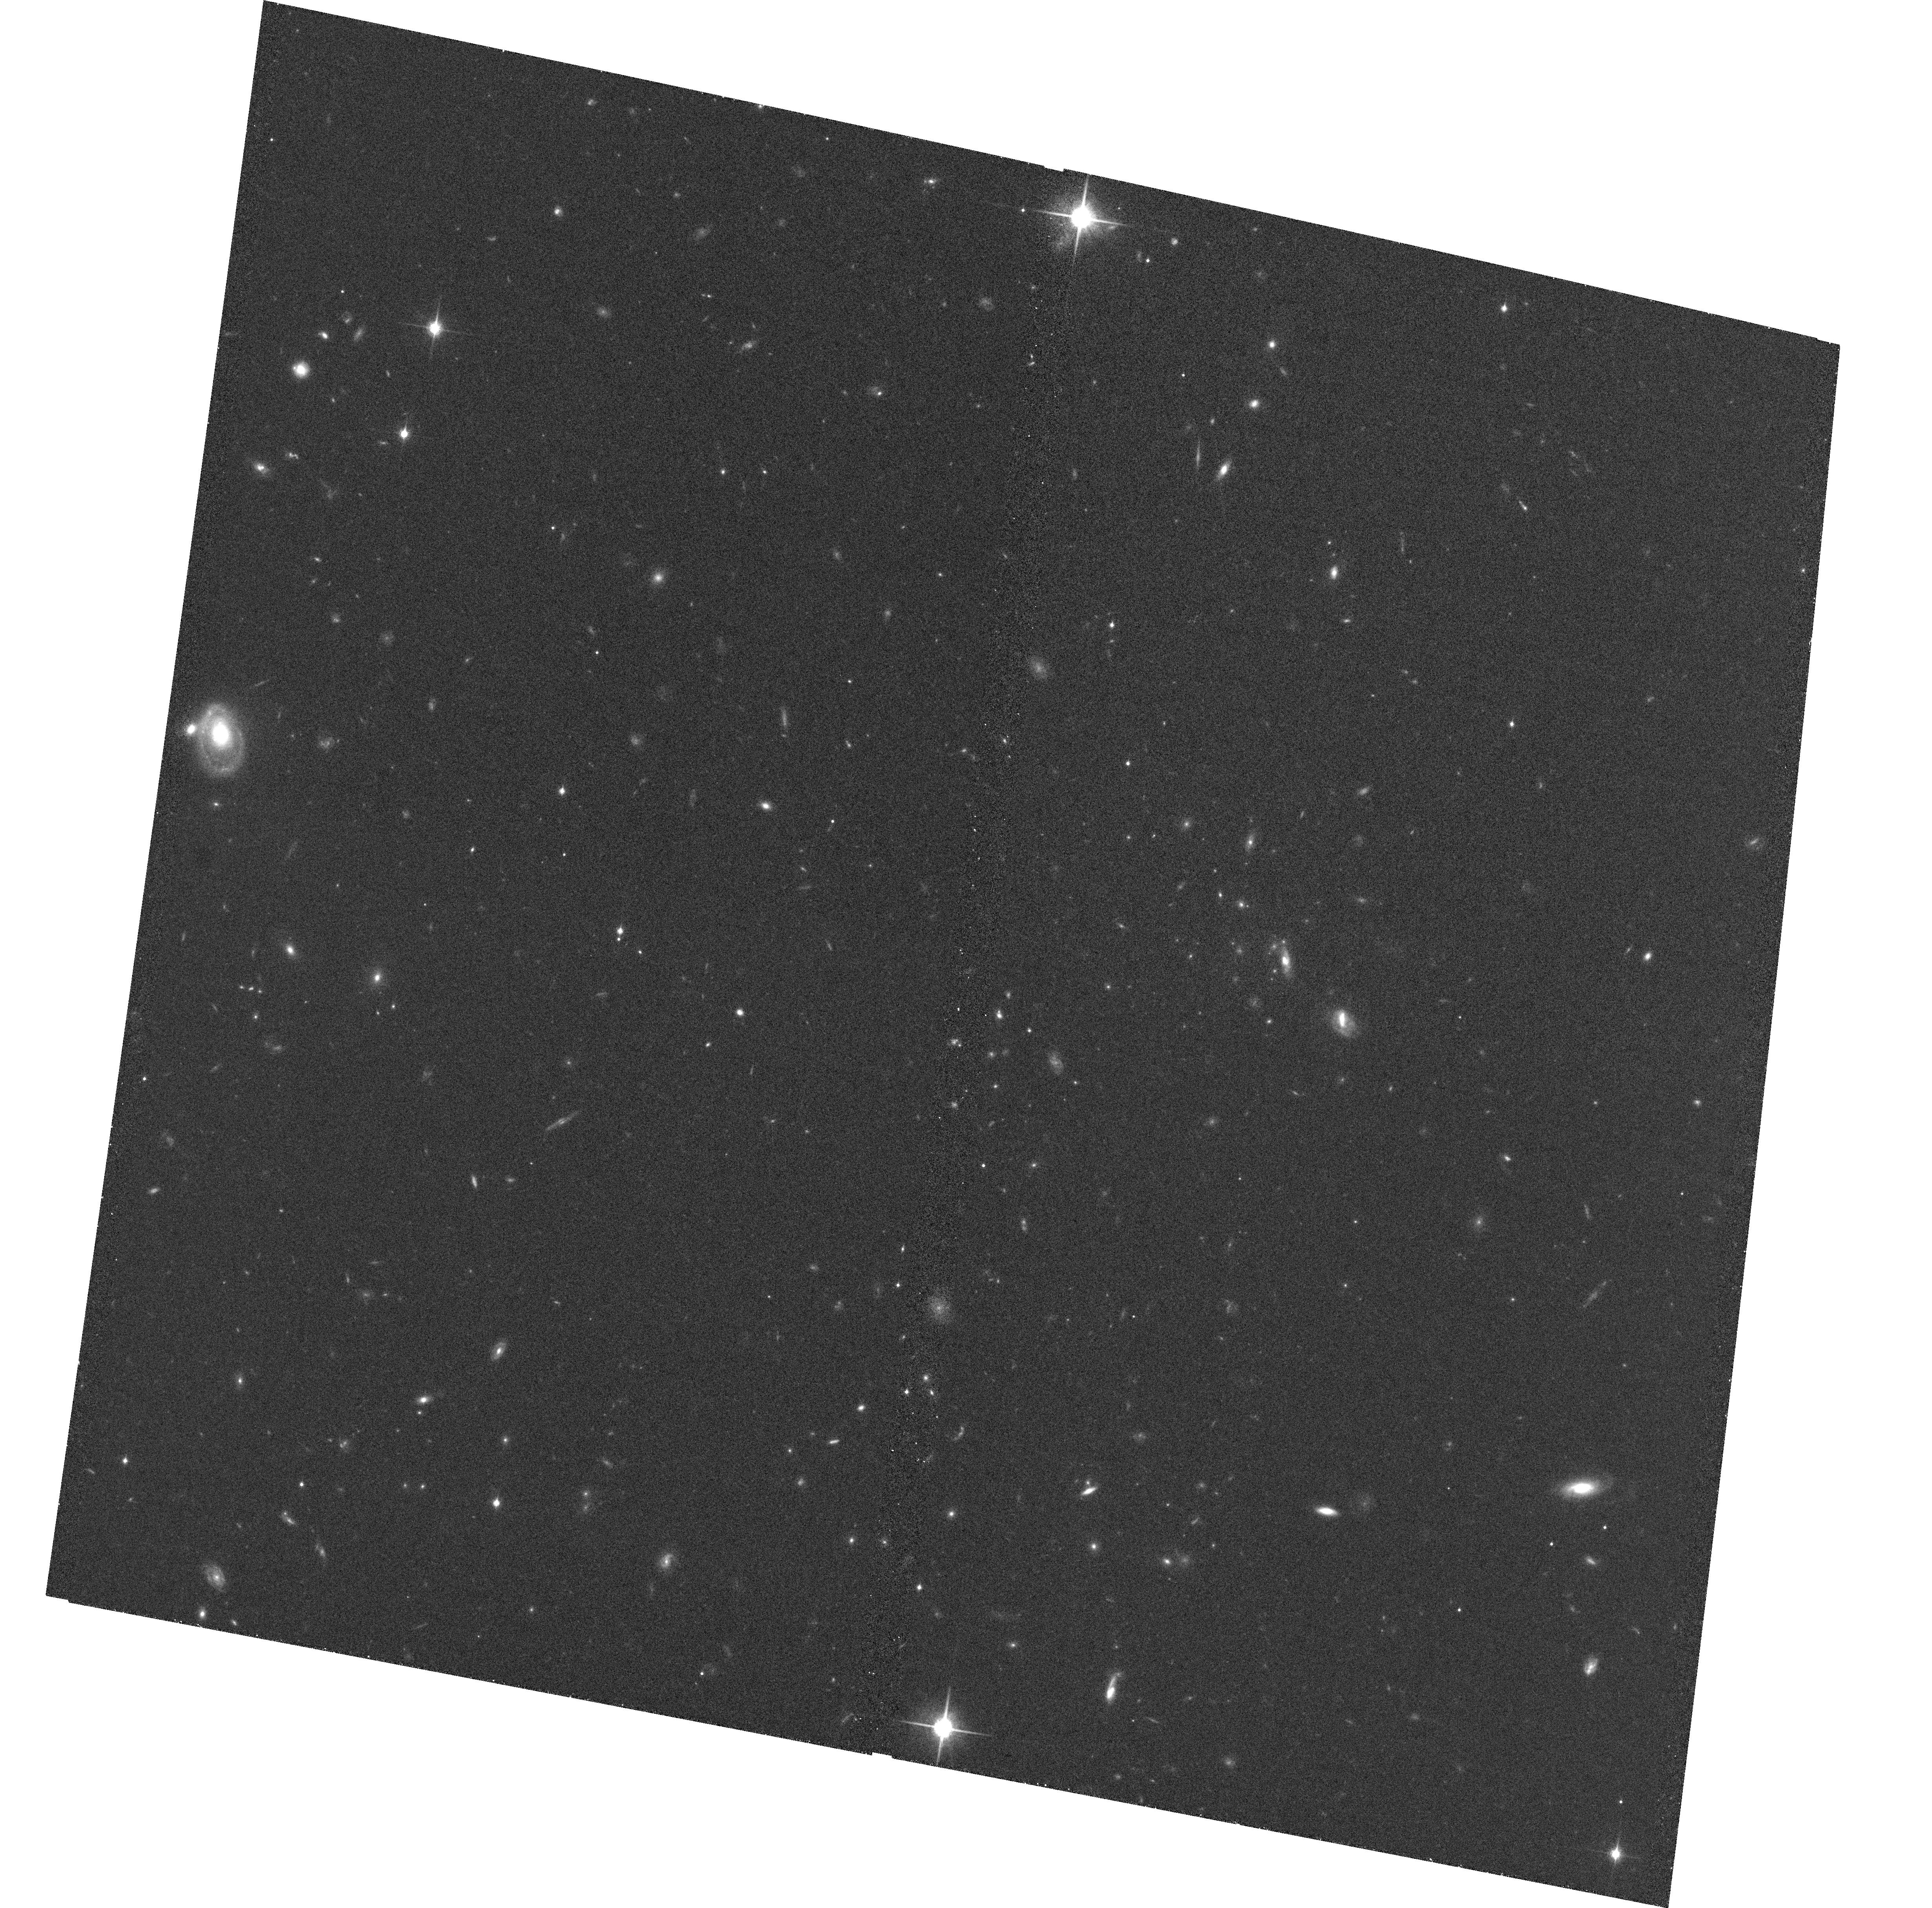
Target: 1012.52
Instrument: ACS/WFC
Filter: F850LP
Exposure: 23 min
Observation ID: hst_10496_f4_acs_wfc_f850lp_j9epf4

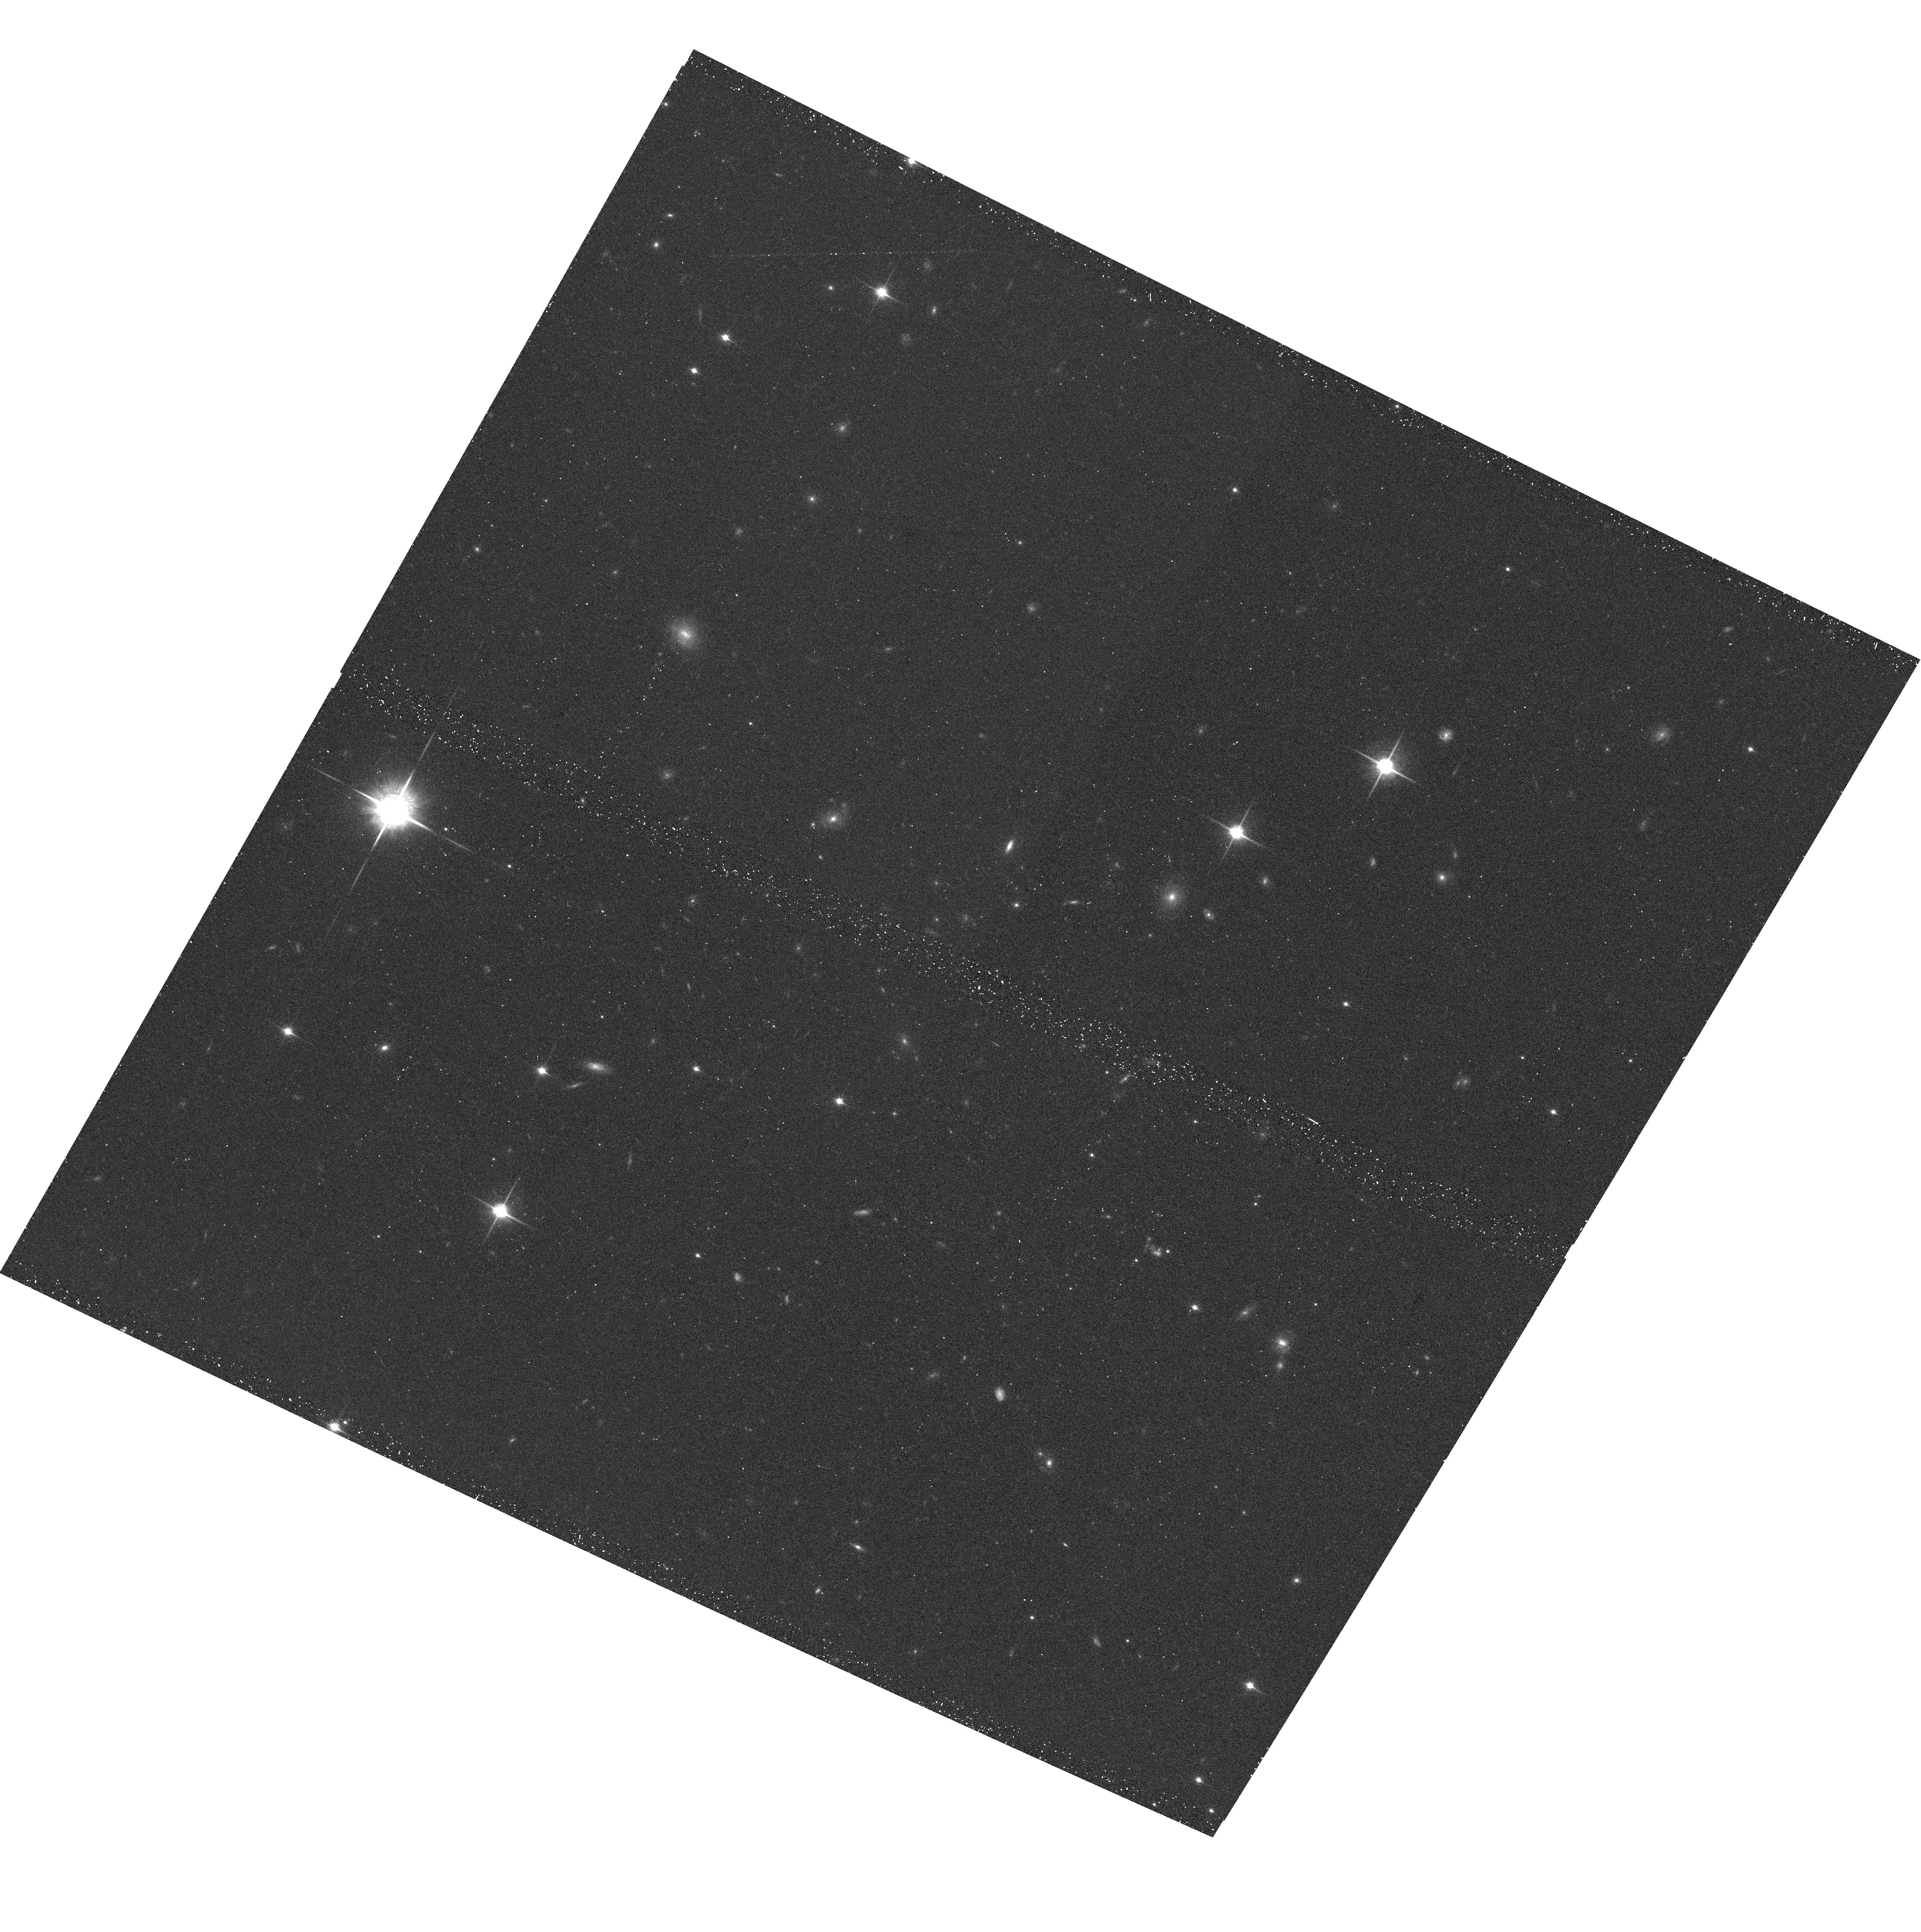
Target: NEWCLUSTER-2
Instrument: ACS/WFC
Filter: F850LP
Exposure: 17 min
Observation ID: hst_10496_b8_acs_wfc_f850lp_j9epb8

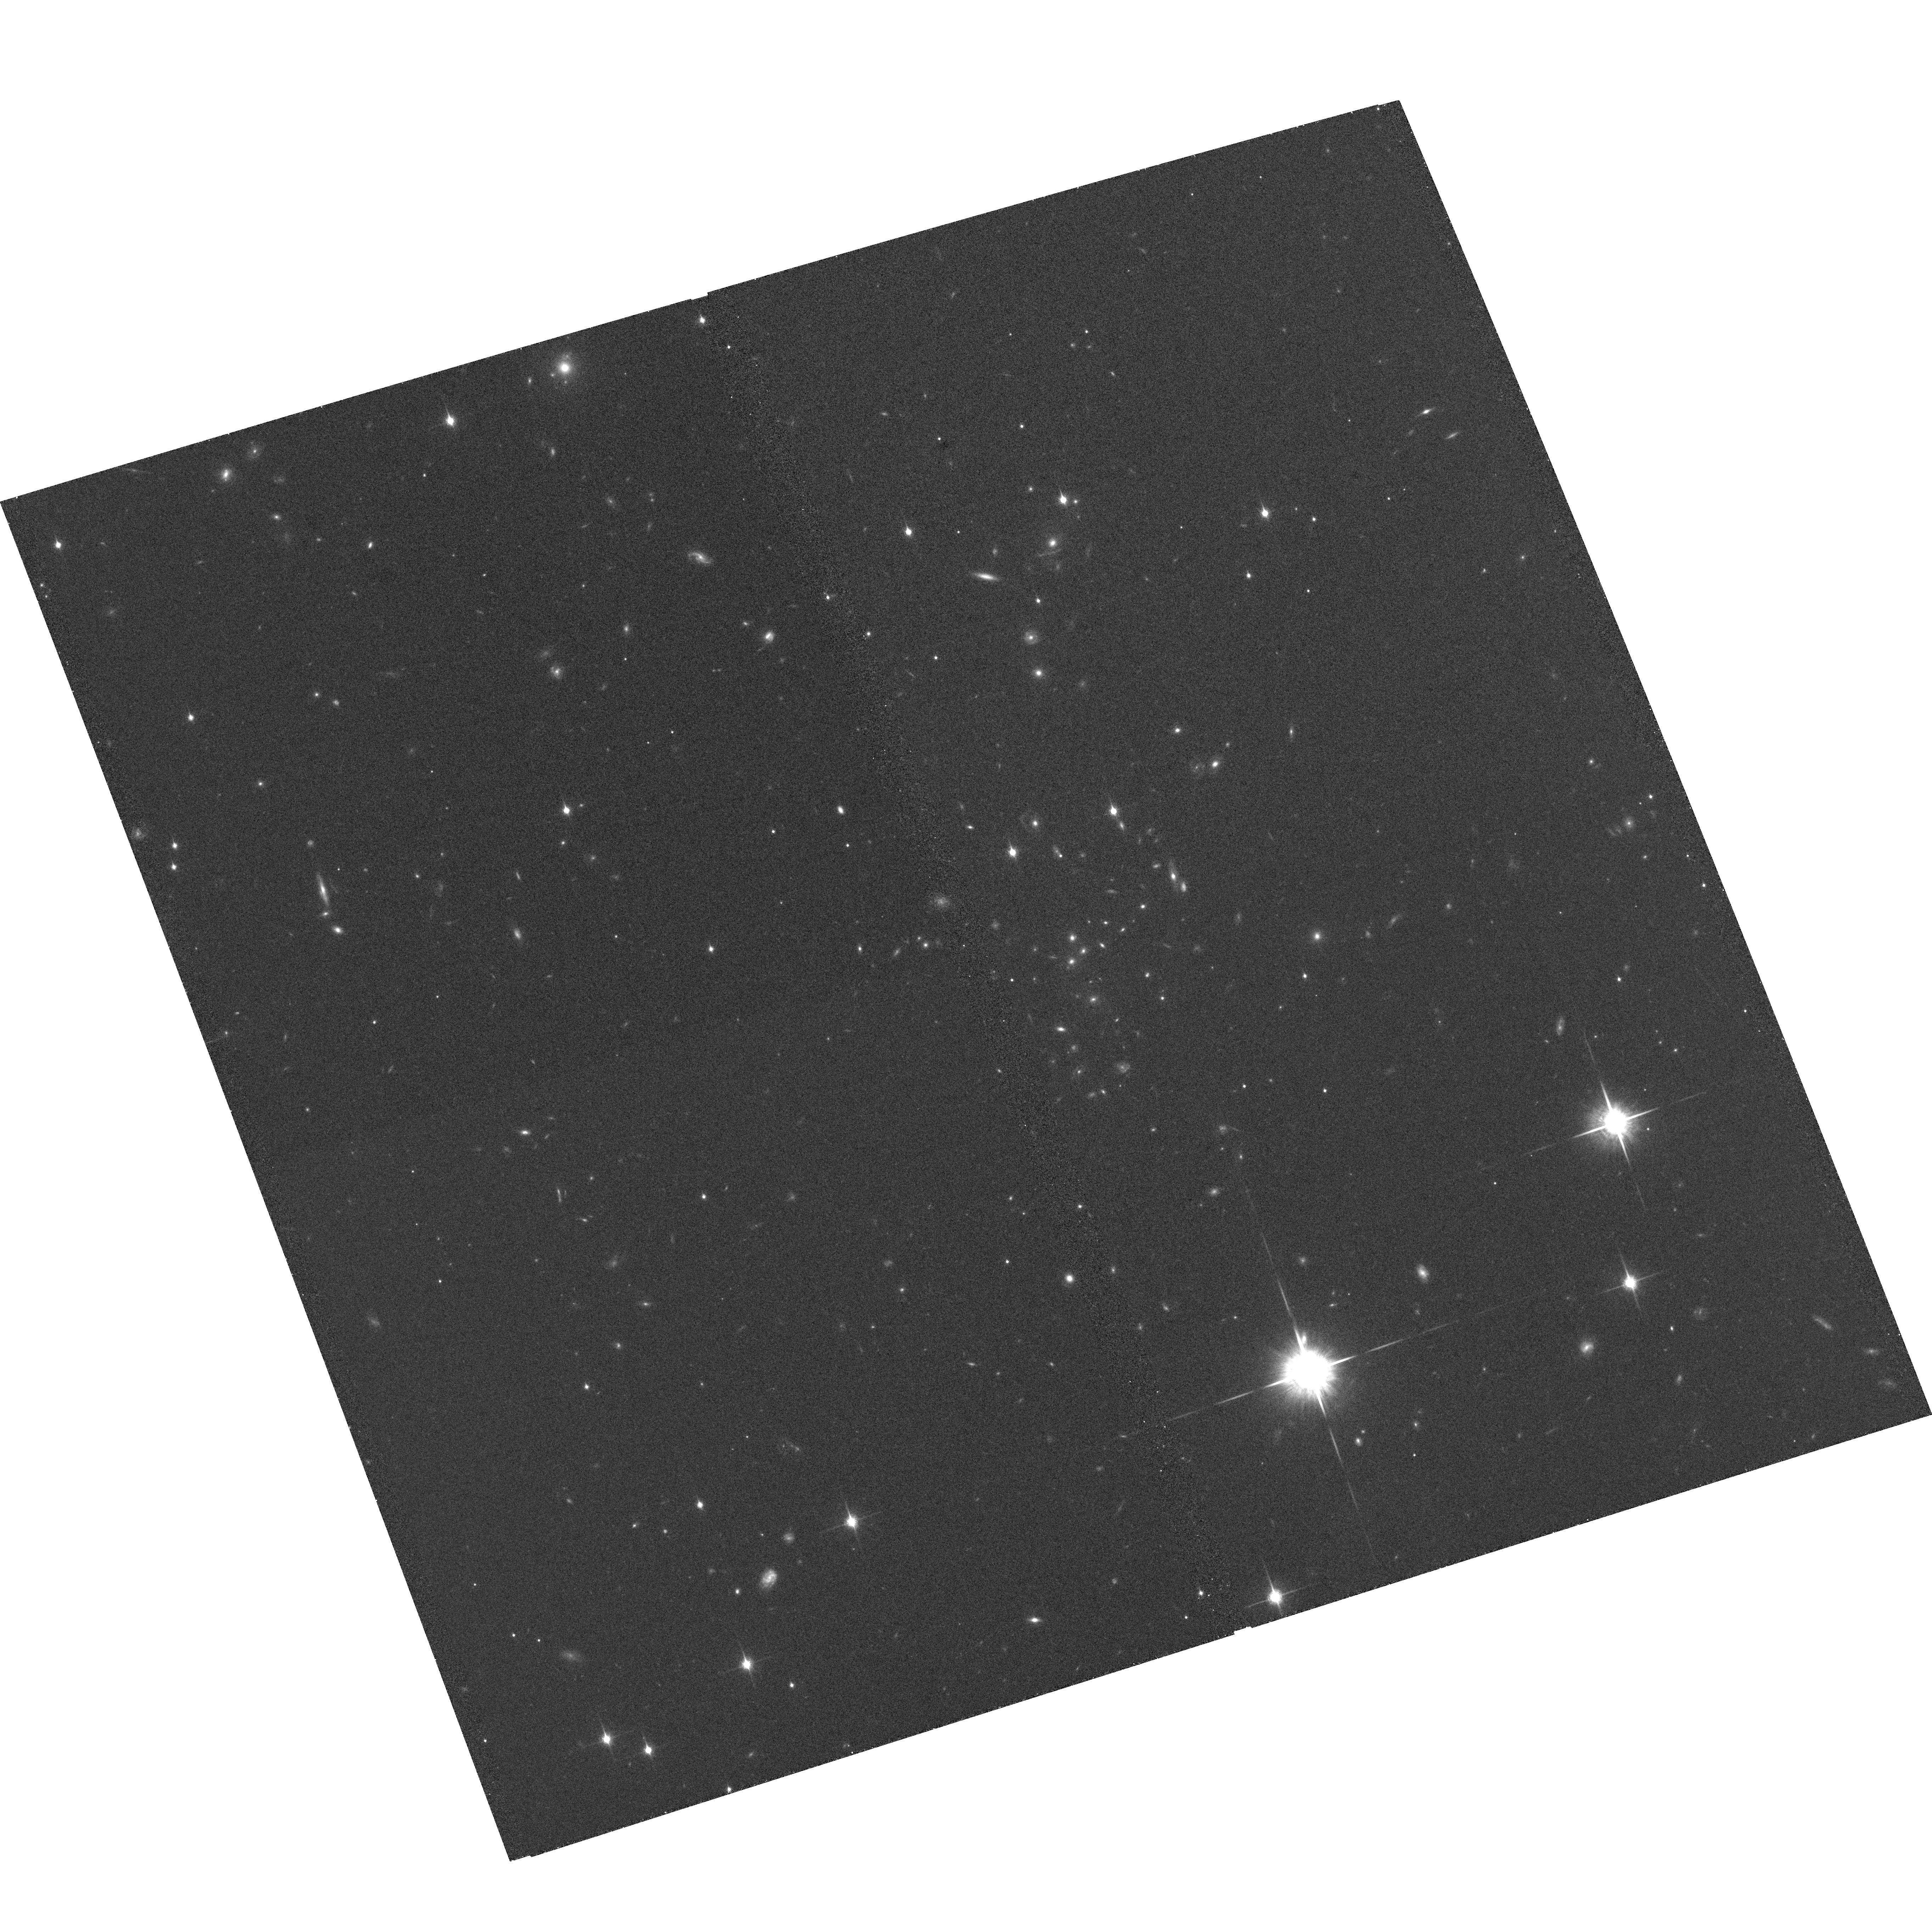
Target: RCS1511+09
Instrument: ACS/WFC
Filter: F850LP
Exposure: 23 min
Observation ID: hst_10496_t3_acs_wfc_f850lp_j9ept3

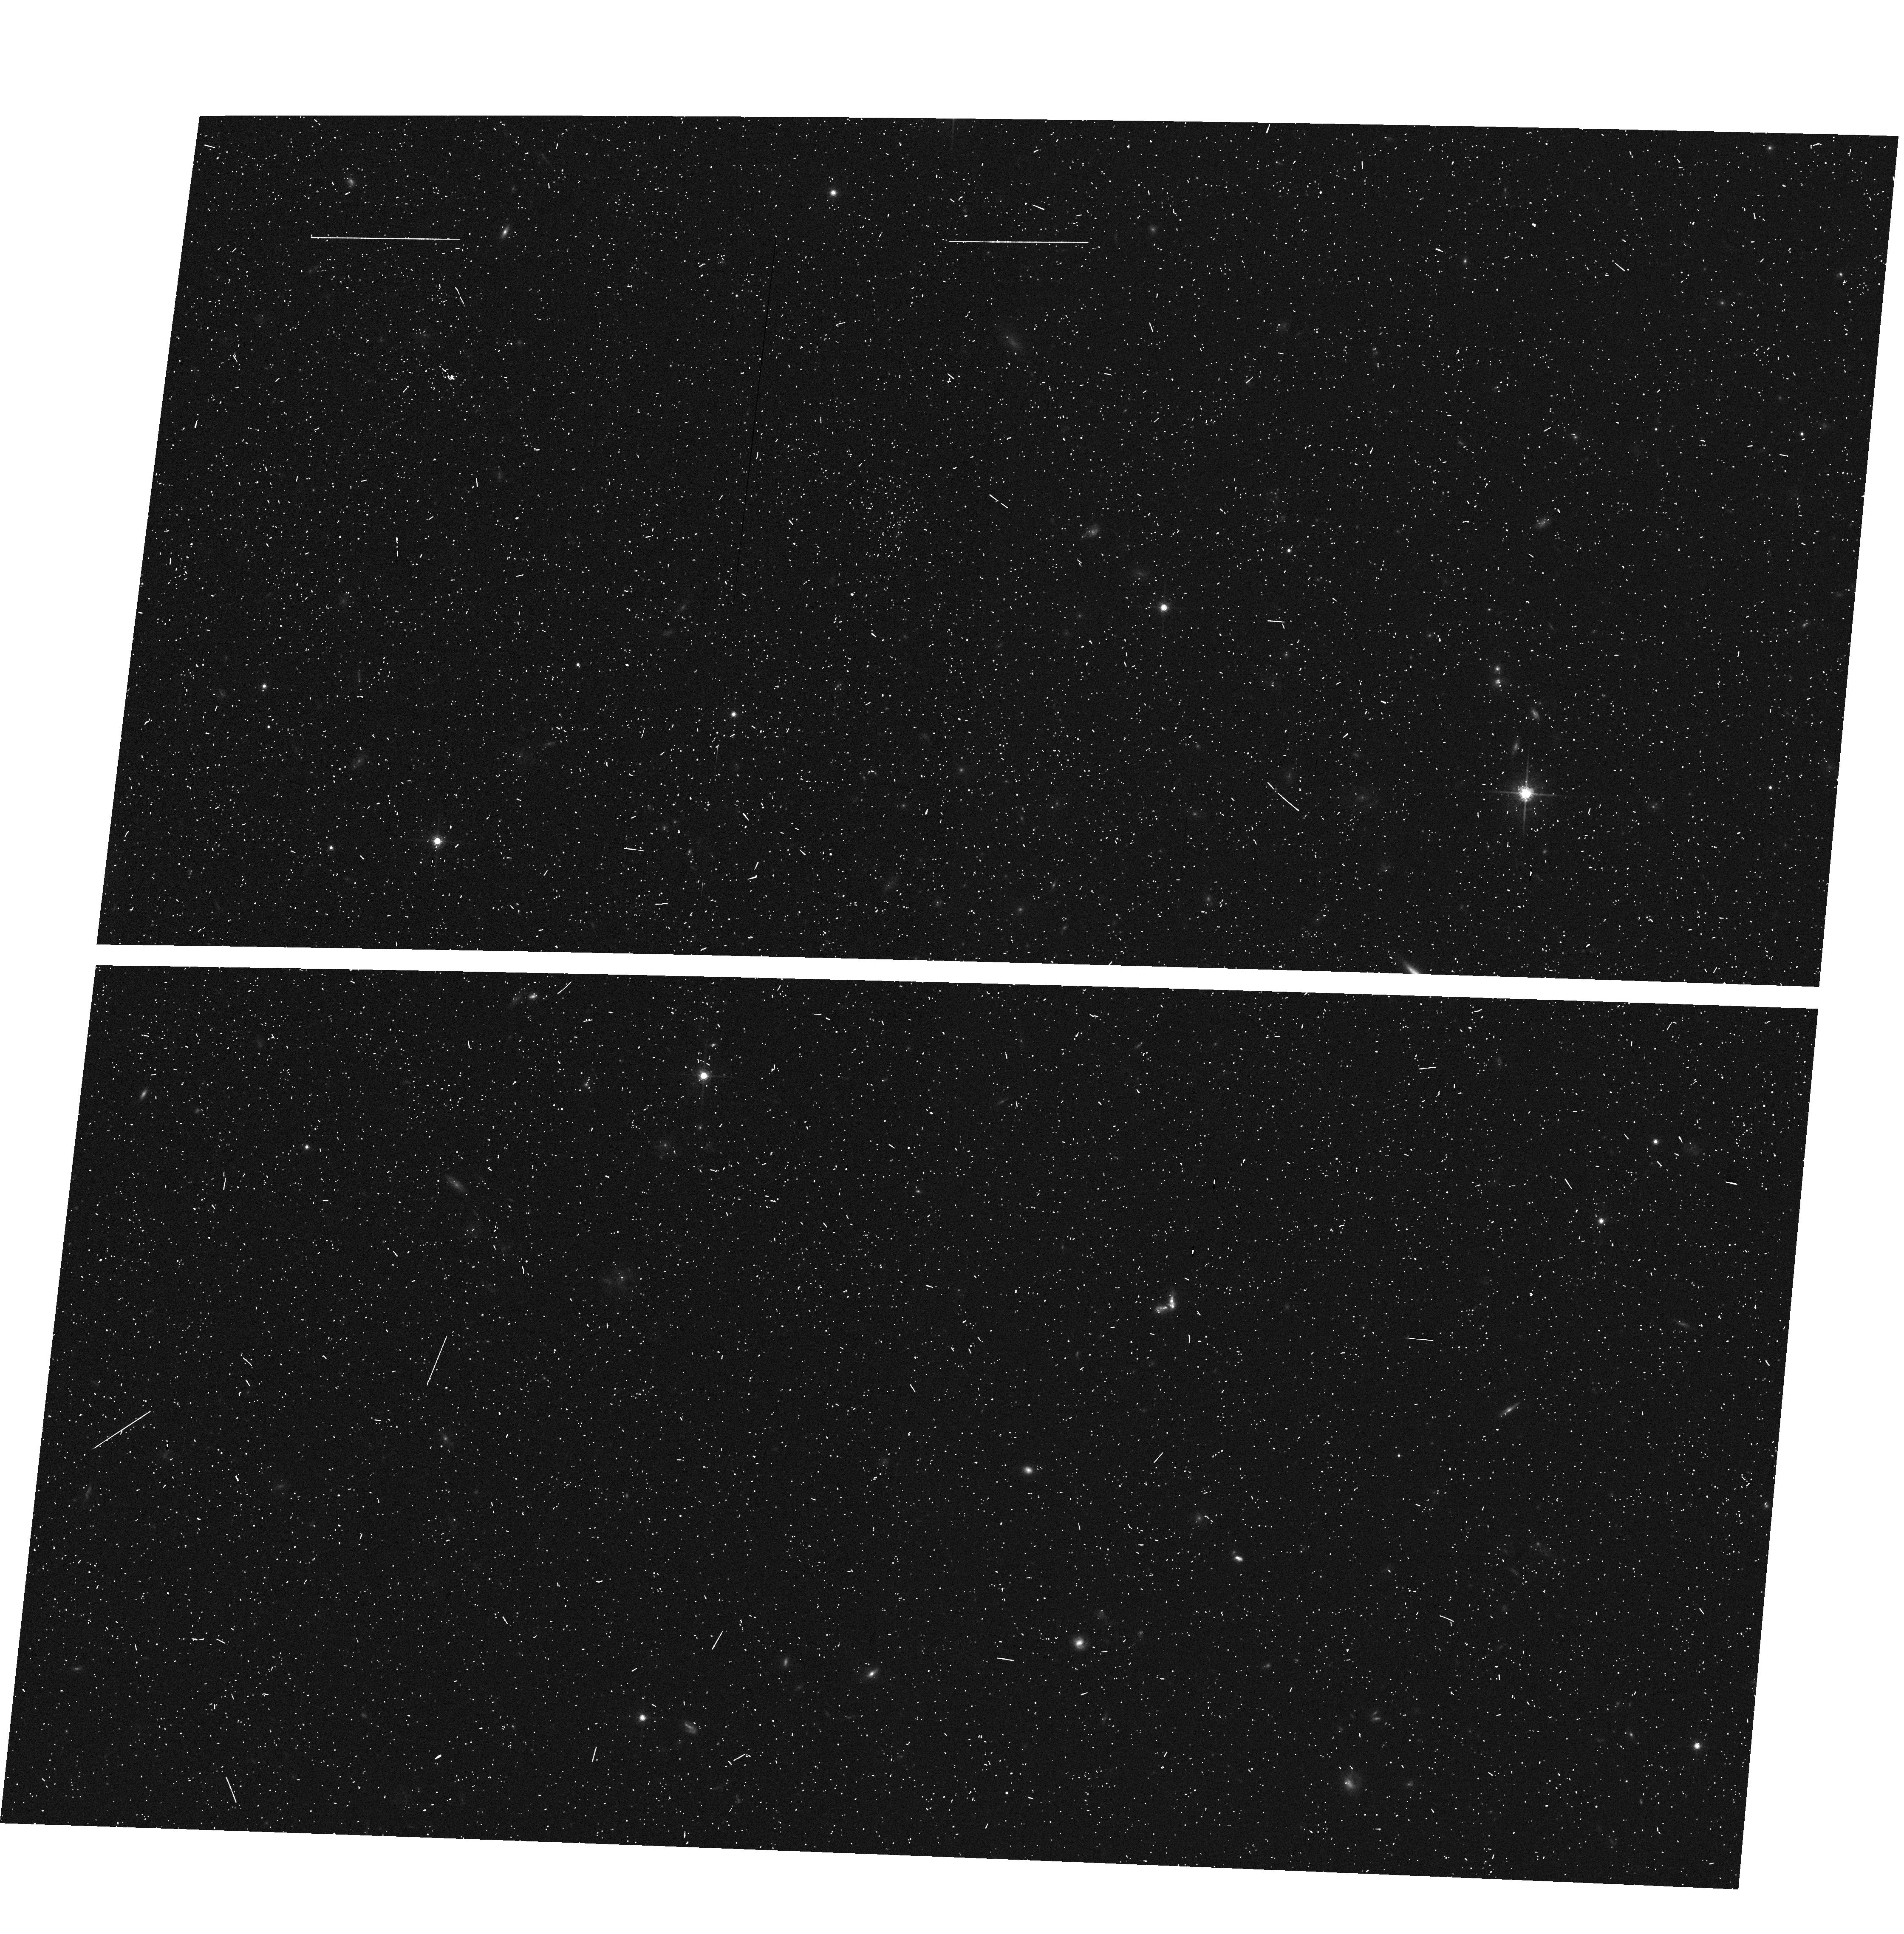
Target: RCS0439-29
Instrument: ACS/WFC
Filter: F775W
Exposure: 6 min
Observation ID: hst_10496_q7_acs_wfc_f775w_j9epq7

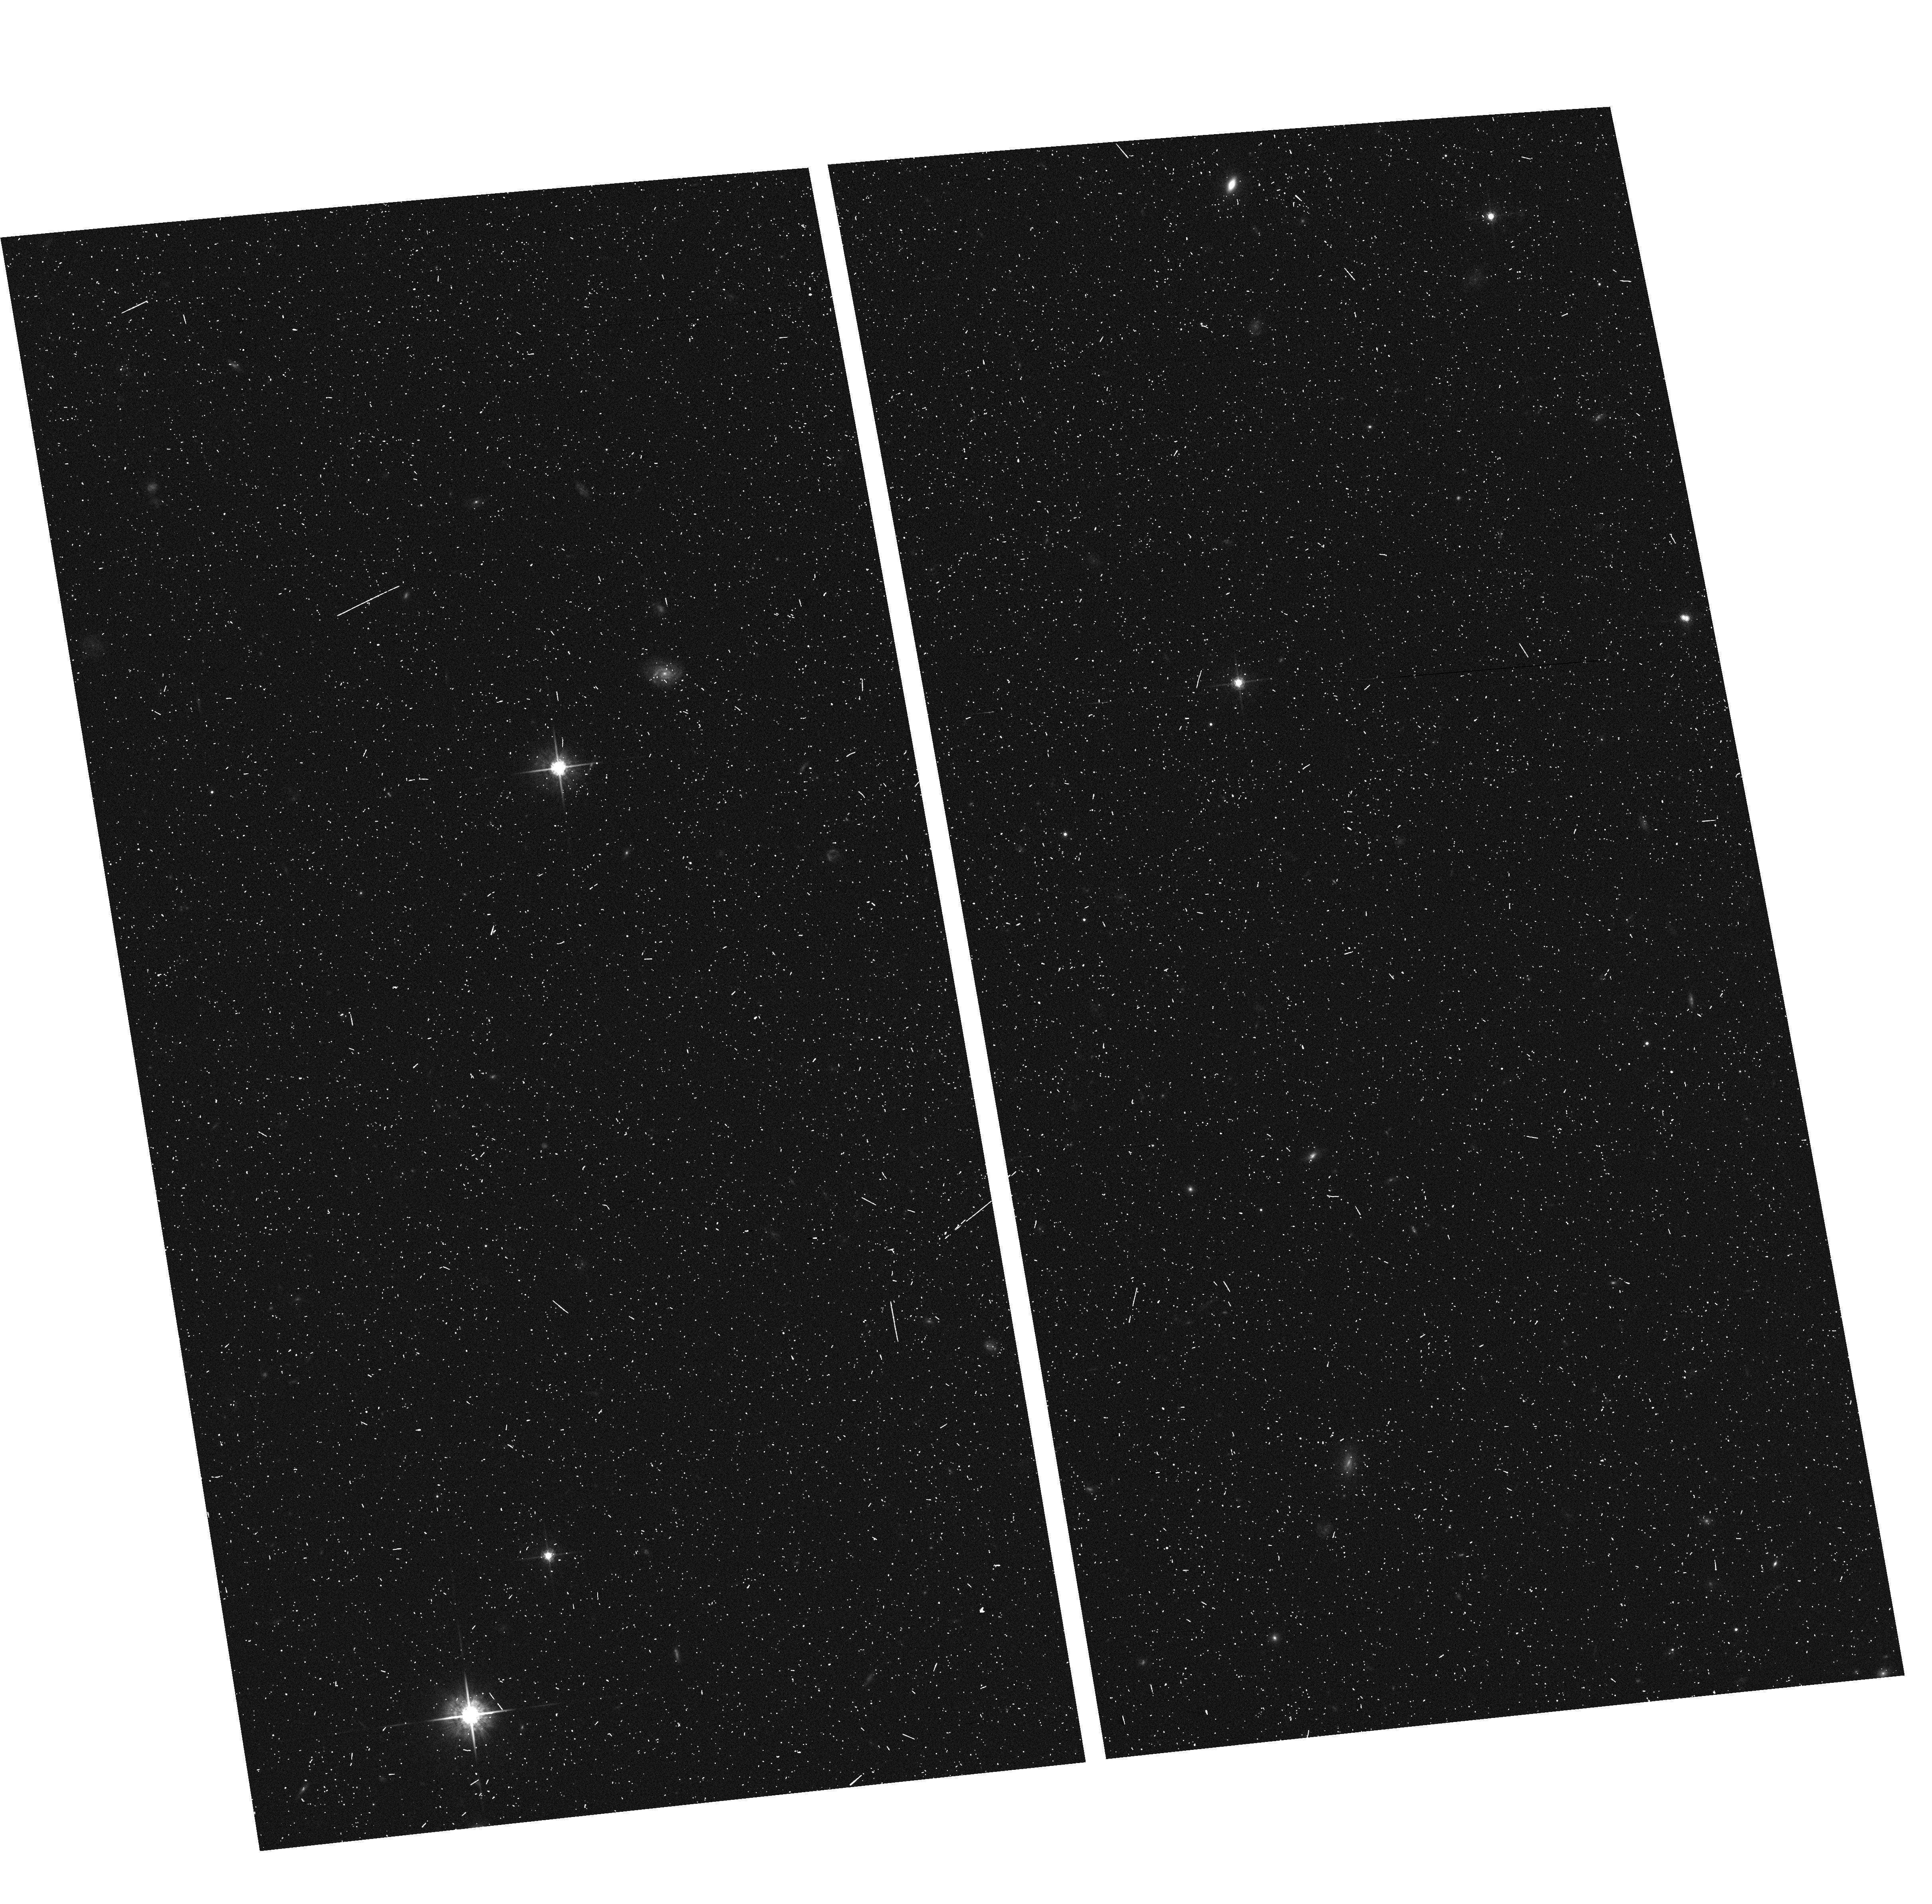
Target: 1315.12
Instrument: ACS/WFC
Filter: F775W
Exposure: 6 min
Observation ID: hst_10496_j4_acs_wfc_f775w_j9epj4

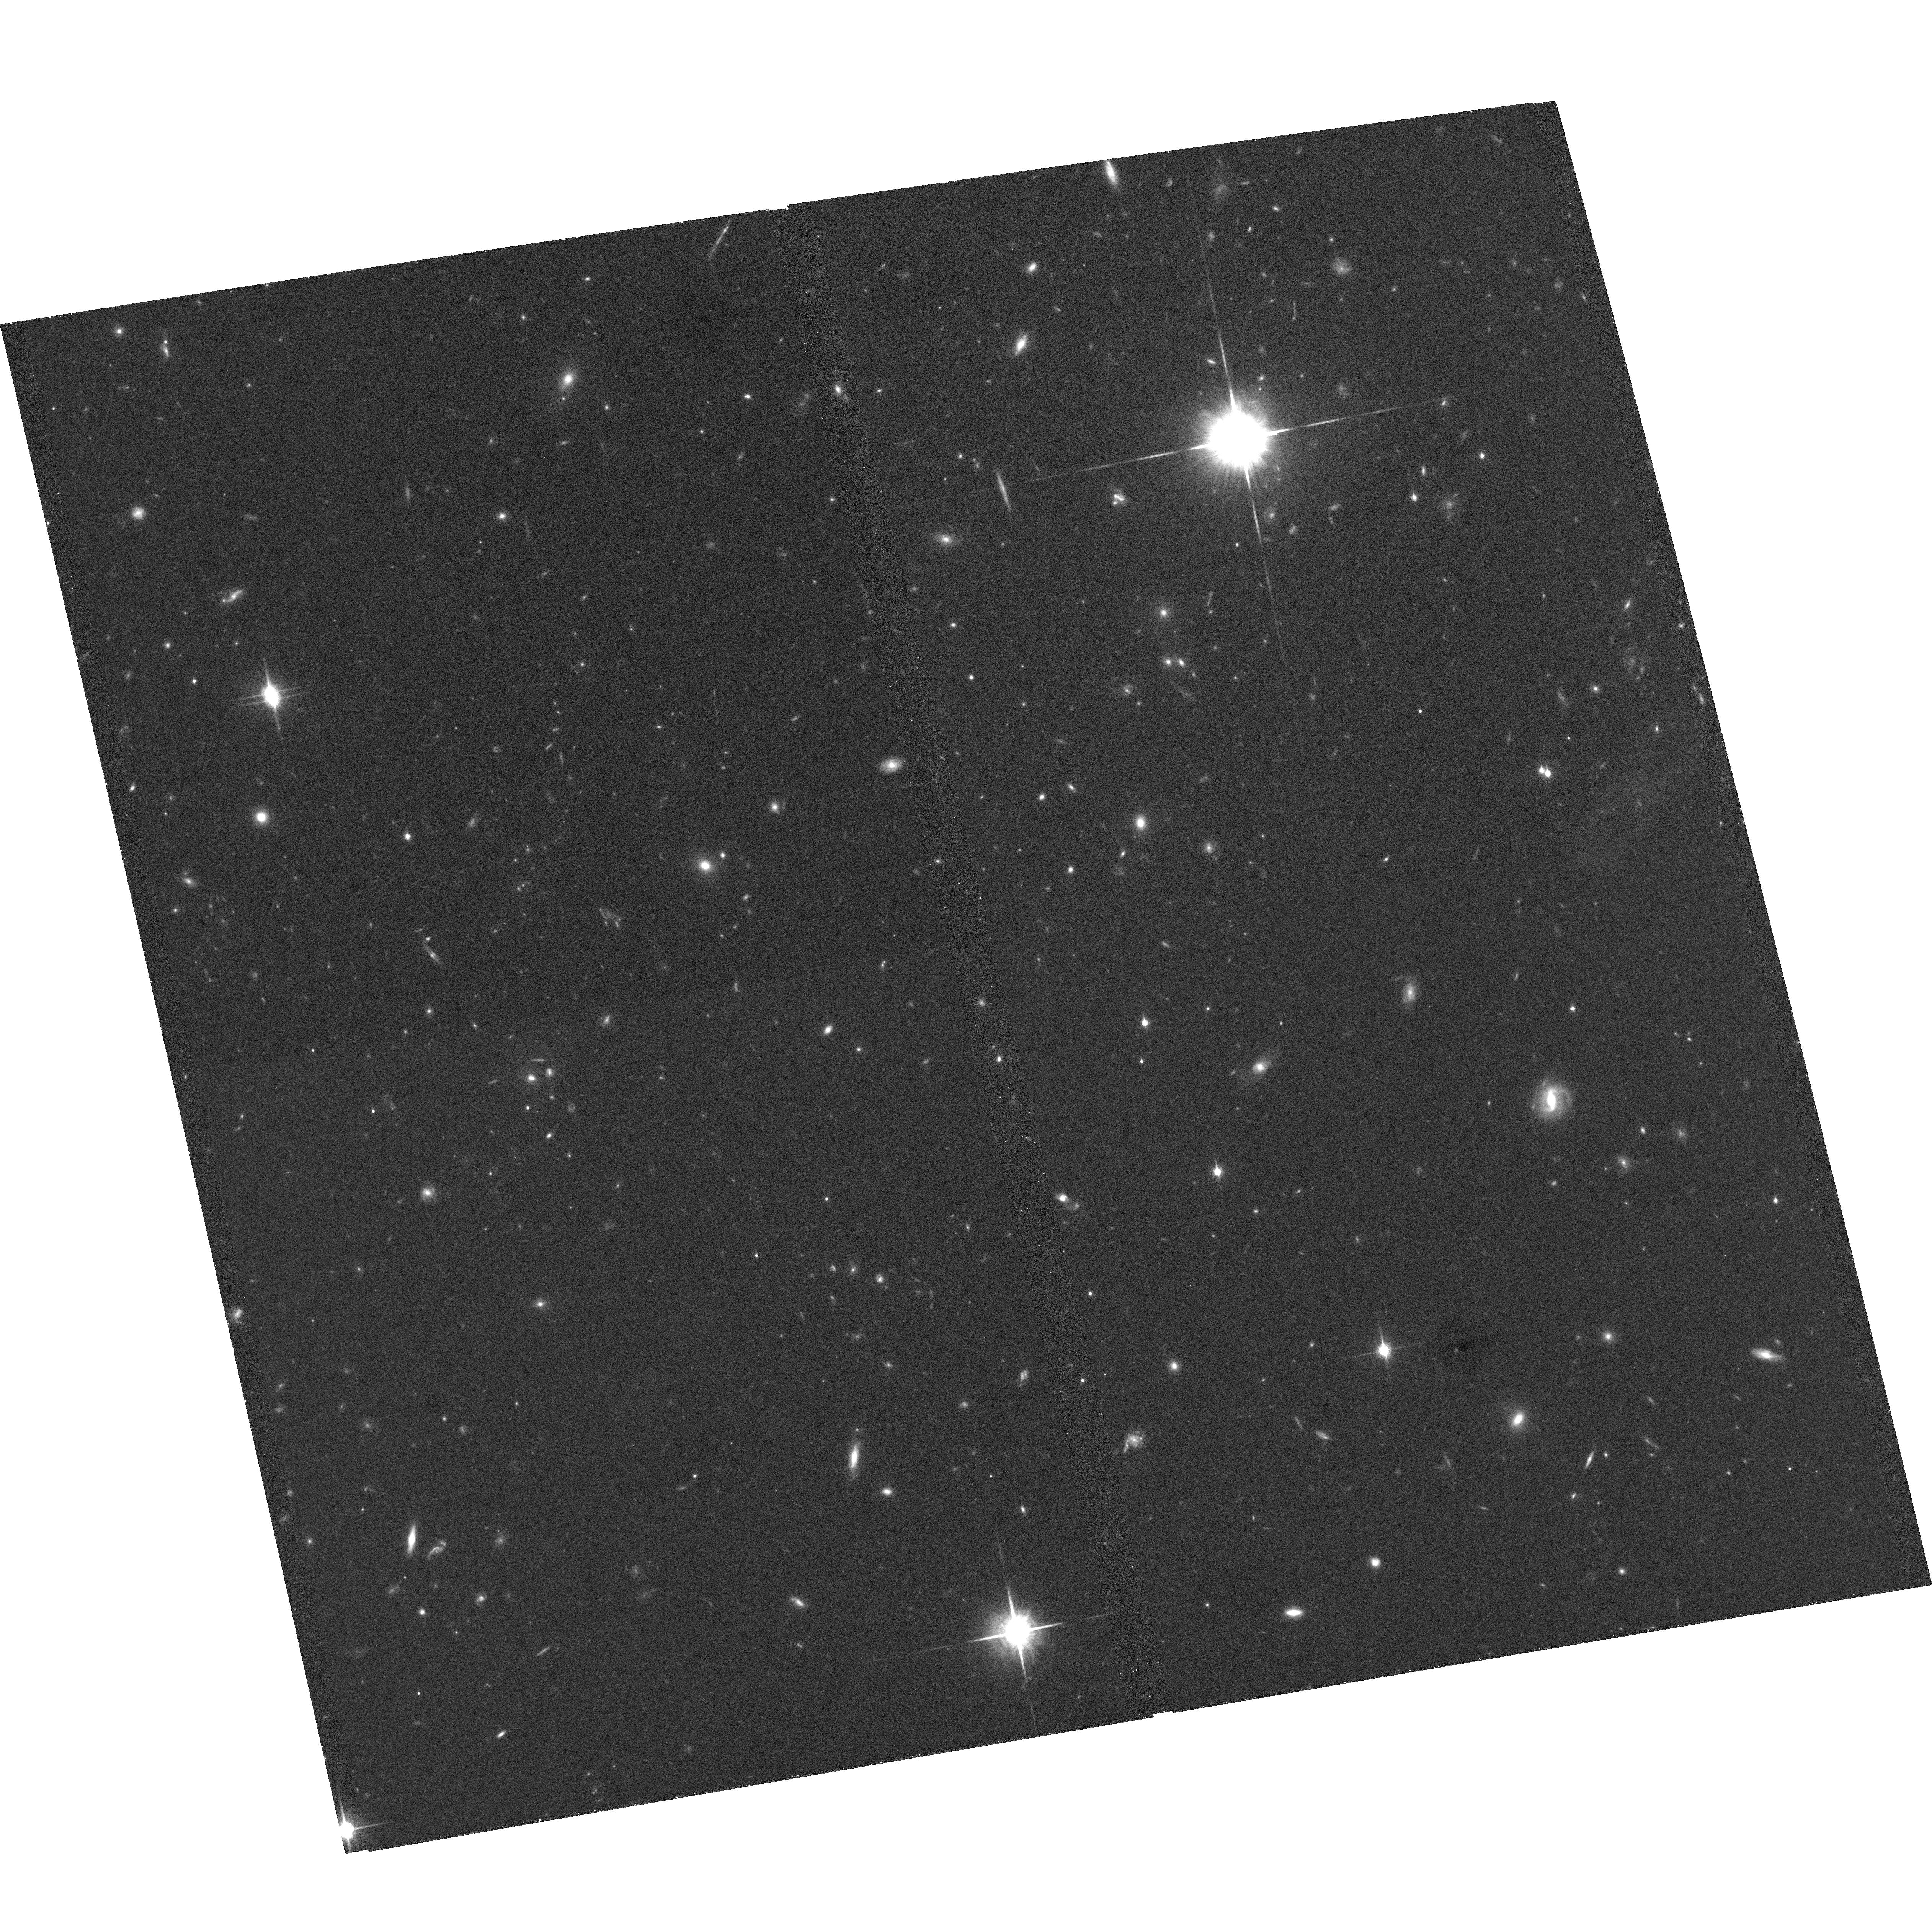
Target: 1315.5.16-COPY
Instrument: ACS/WFC
Filter: F850LP
Exposure: 33 min
Observation ID: hst_10496_k2_acs_wfc_f850lp_j9epk2

Decelerating and Dustfree: Efficient Dark Energy Studies with Supernovae and Clusters (PI: Perlmutter, Saul)

We propose a novel HST approach to obtain a dramatically more useful "dust free" Type Ia supernovae (SNe Ia) dataset than available with the previous GOODS searches. Moreover, this approach provides a strikingly more efficient search-and-follow-up that is primarily pre-scheduled. The resulting dark energy measurements do not share the major systematic uncertainty at these redshifts, that of the extinction correction with a prior. By targeting massive galaxy clusters at z > 1 we obtain a five-times higher efficiency in detection of Type Ia supernovae in ellipticals, providing a well-understood host galaxy environment. These same deep cluster images then also yield fundamental calibrations required for future weak lensing and Sunyaev-Zel'dovich measurements of dark energy, as well as an entire program of cluster studies. The data will make possible a factor of two improvement on supernova constraints on dark energy time variation, and much larger improvement in systematic uncertainty. They will provide both a cluster dataset and a SN Ia dataset that will be a longstanding scientific resource.